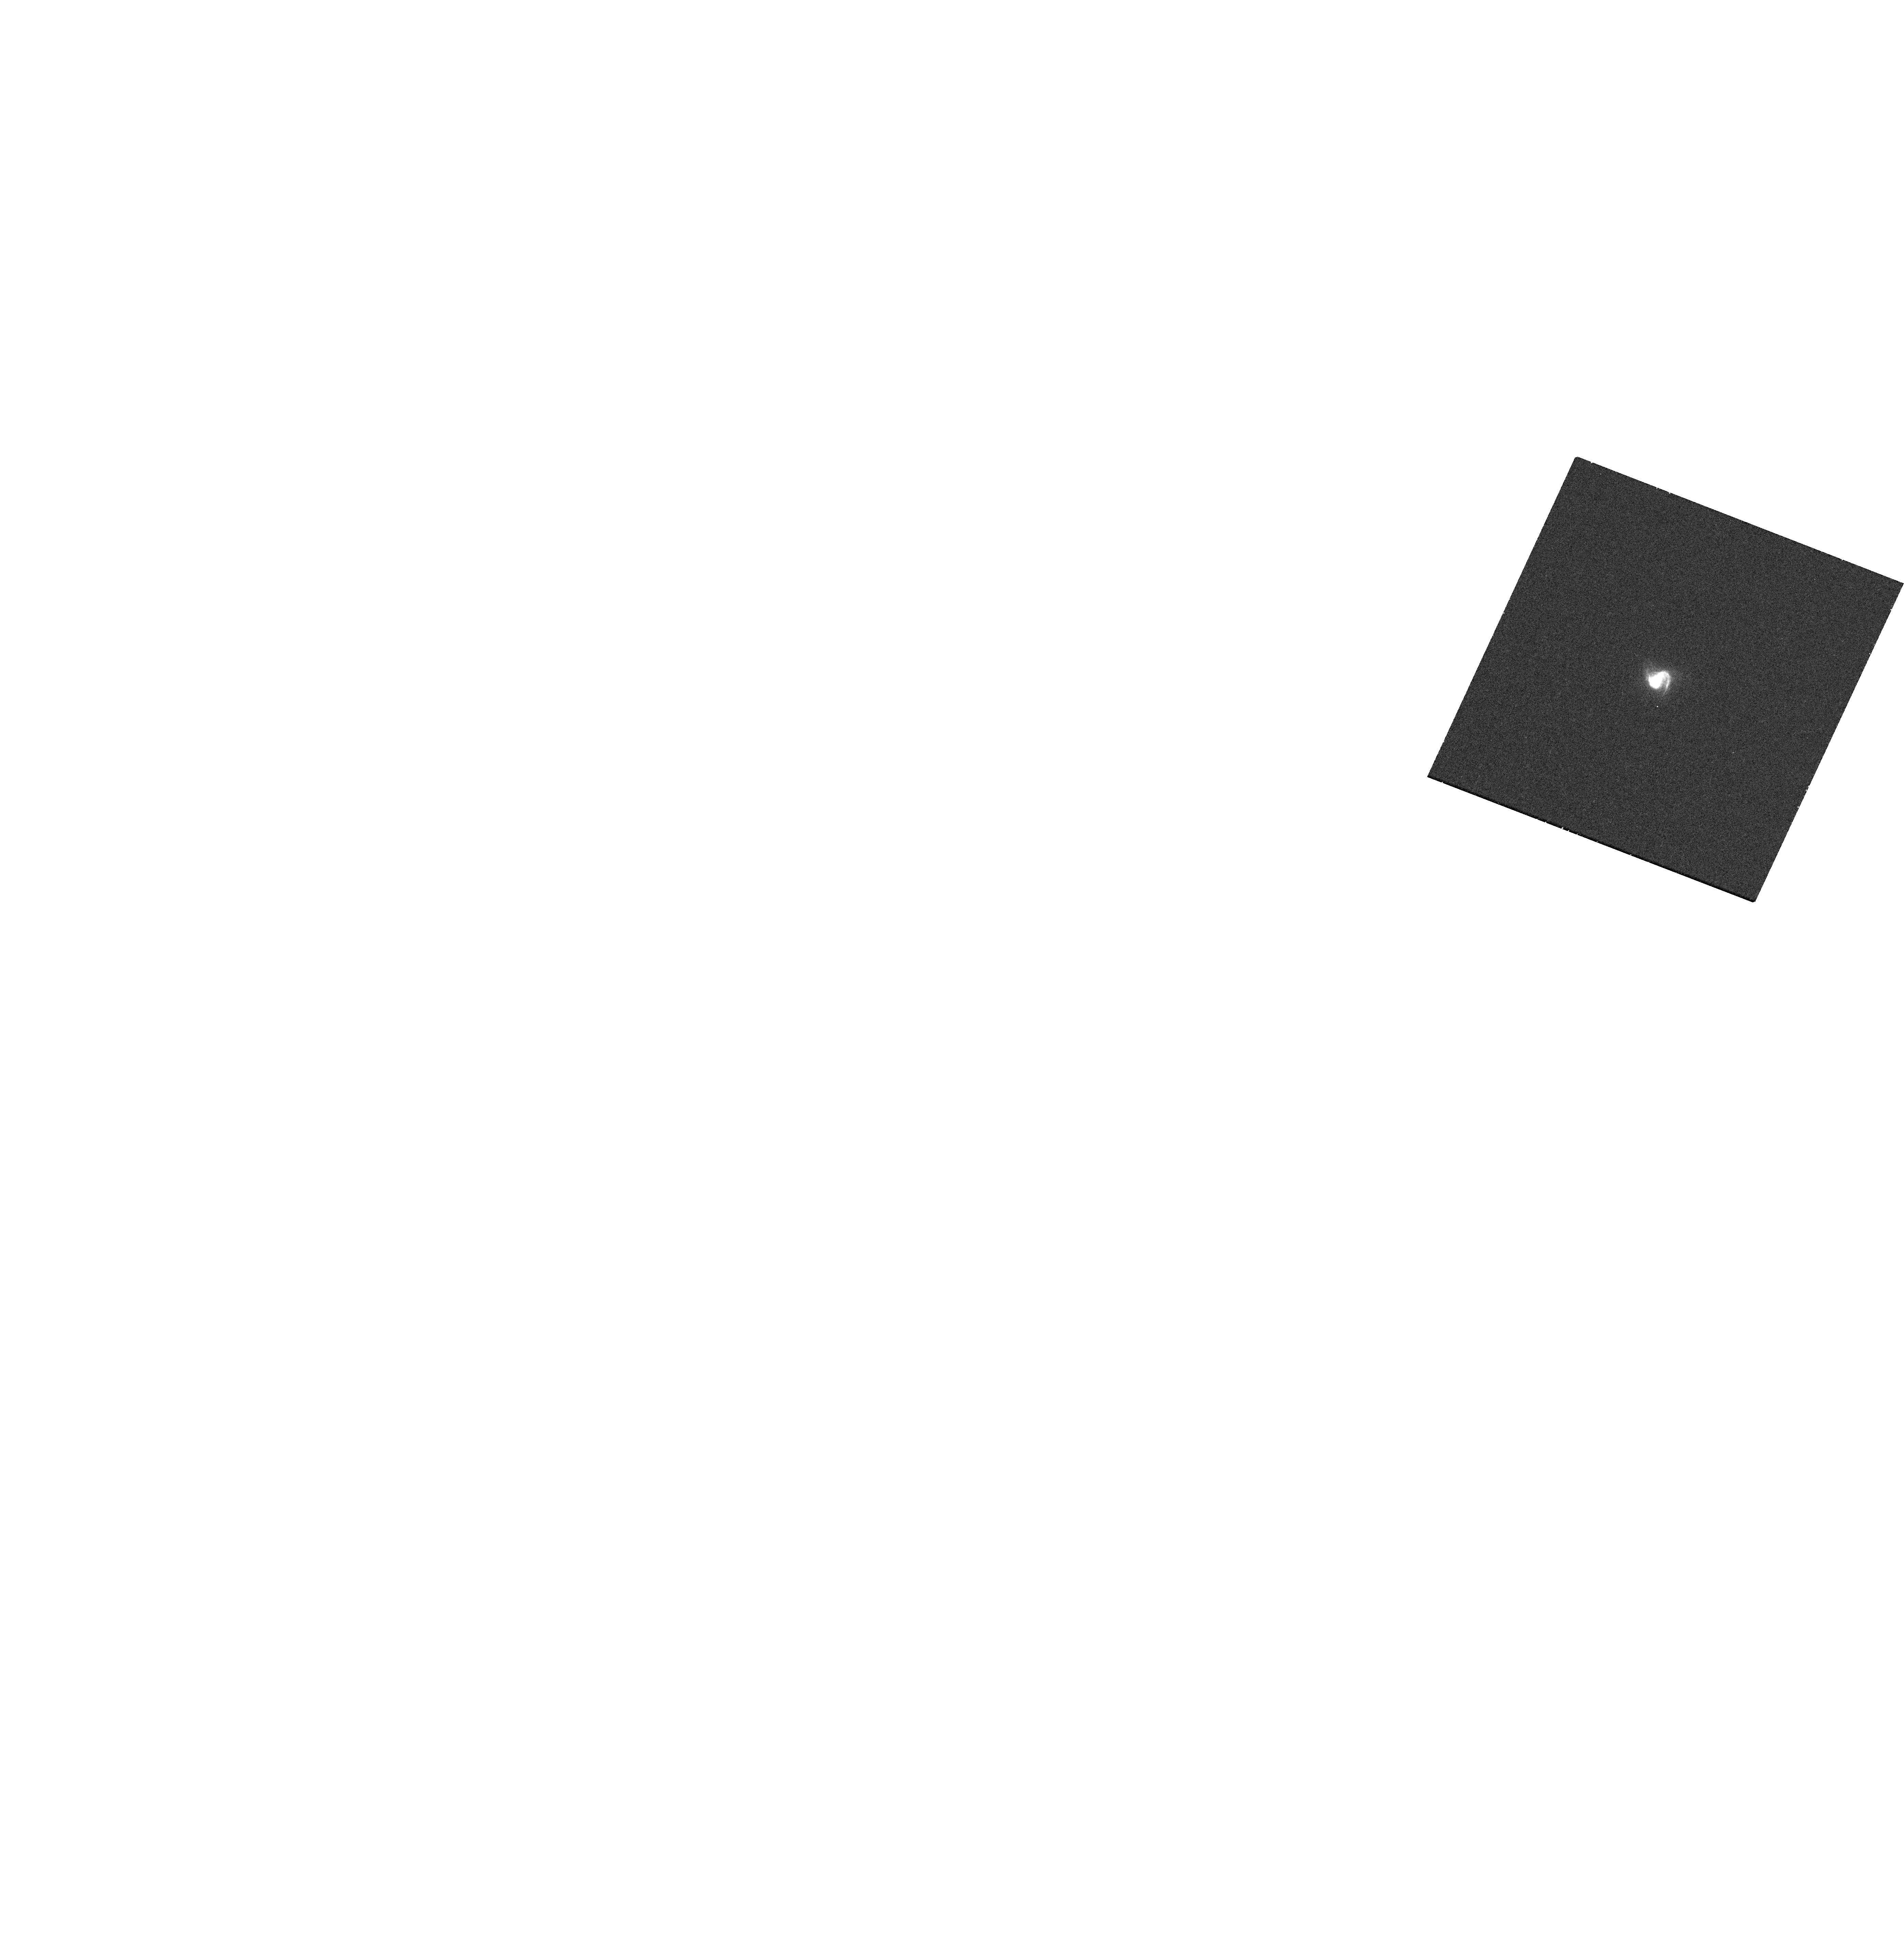
Target: LEDA-46982
Instrument: WFC3/UVIS
Filter: F502N
Exposure: 17 min
Observation ID: hst_16294_03_wfc3_uvis_f502n_iedt03

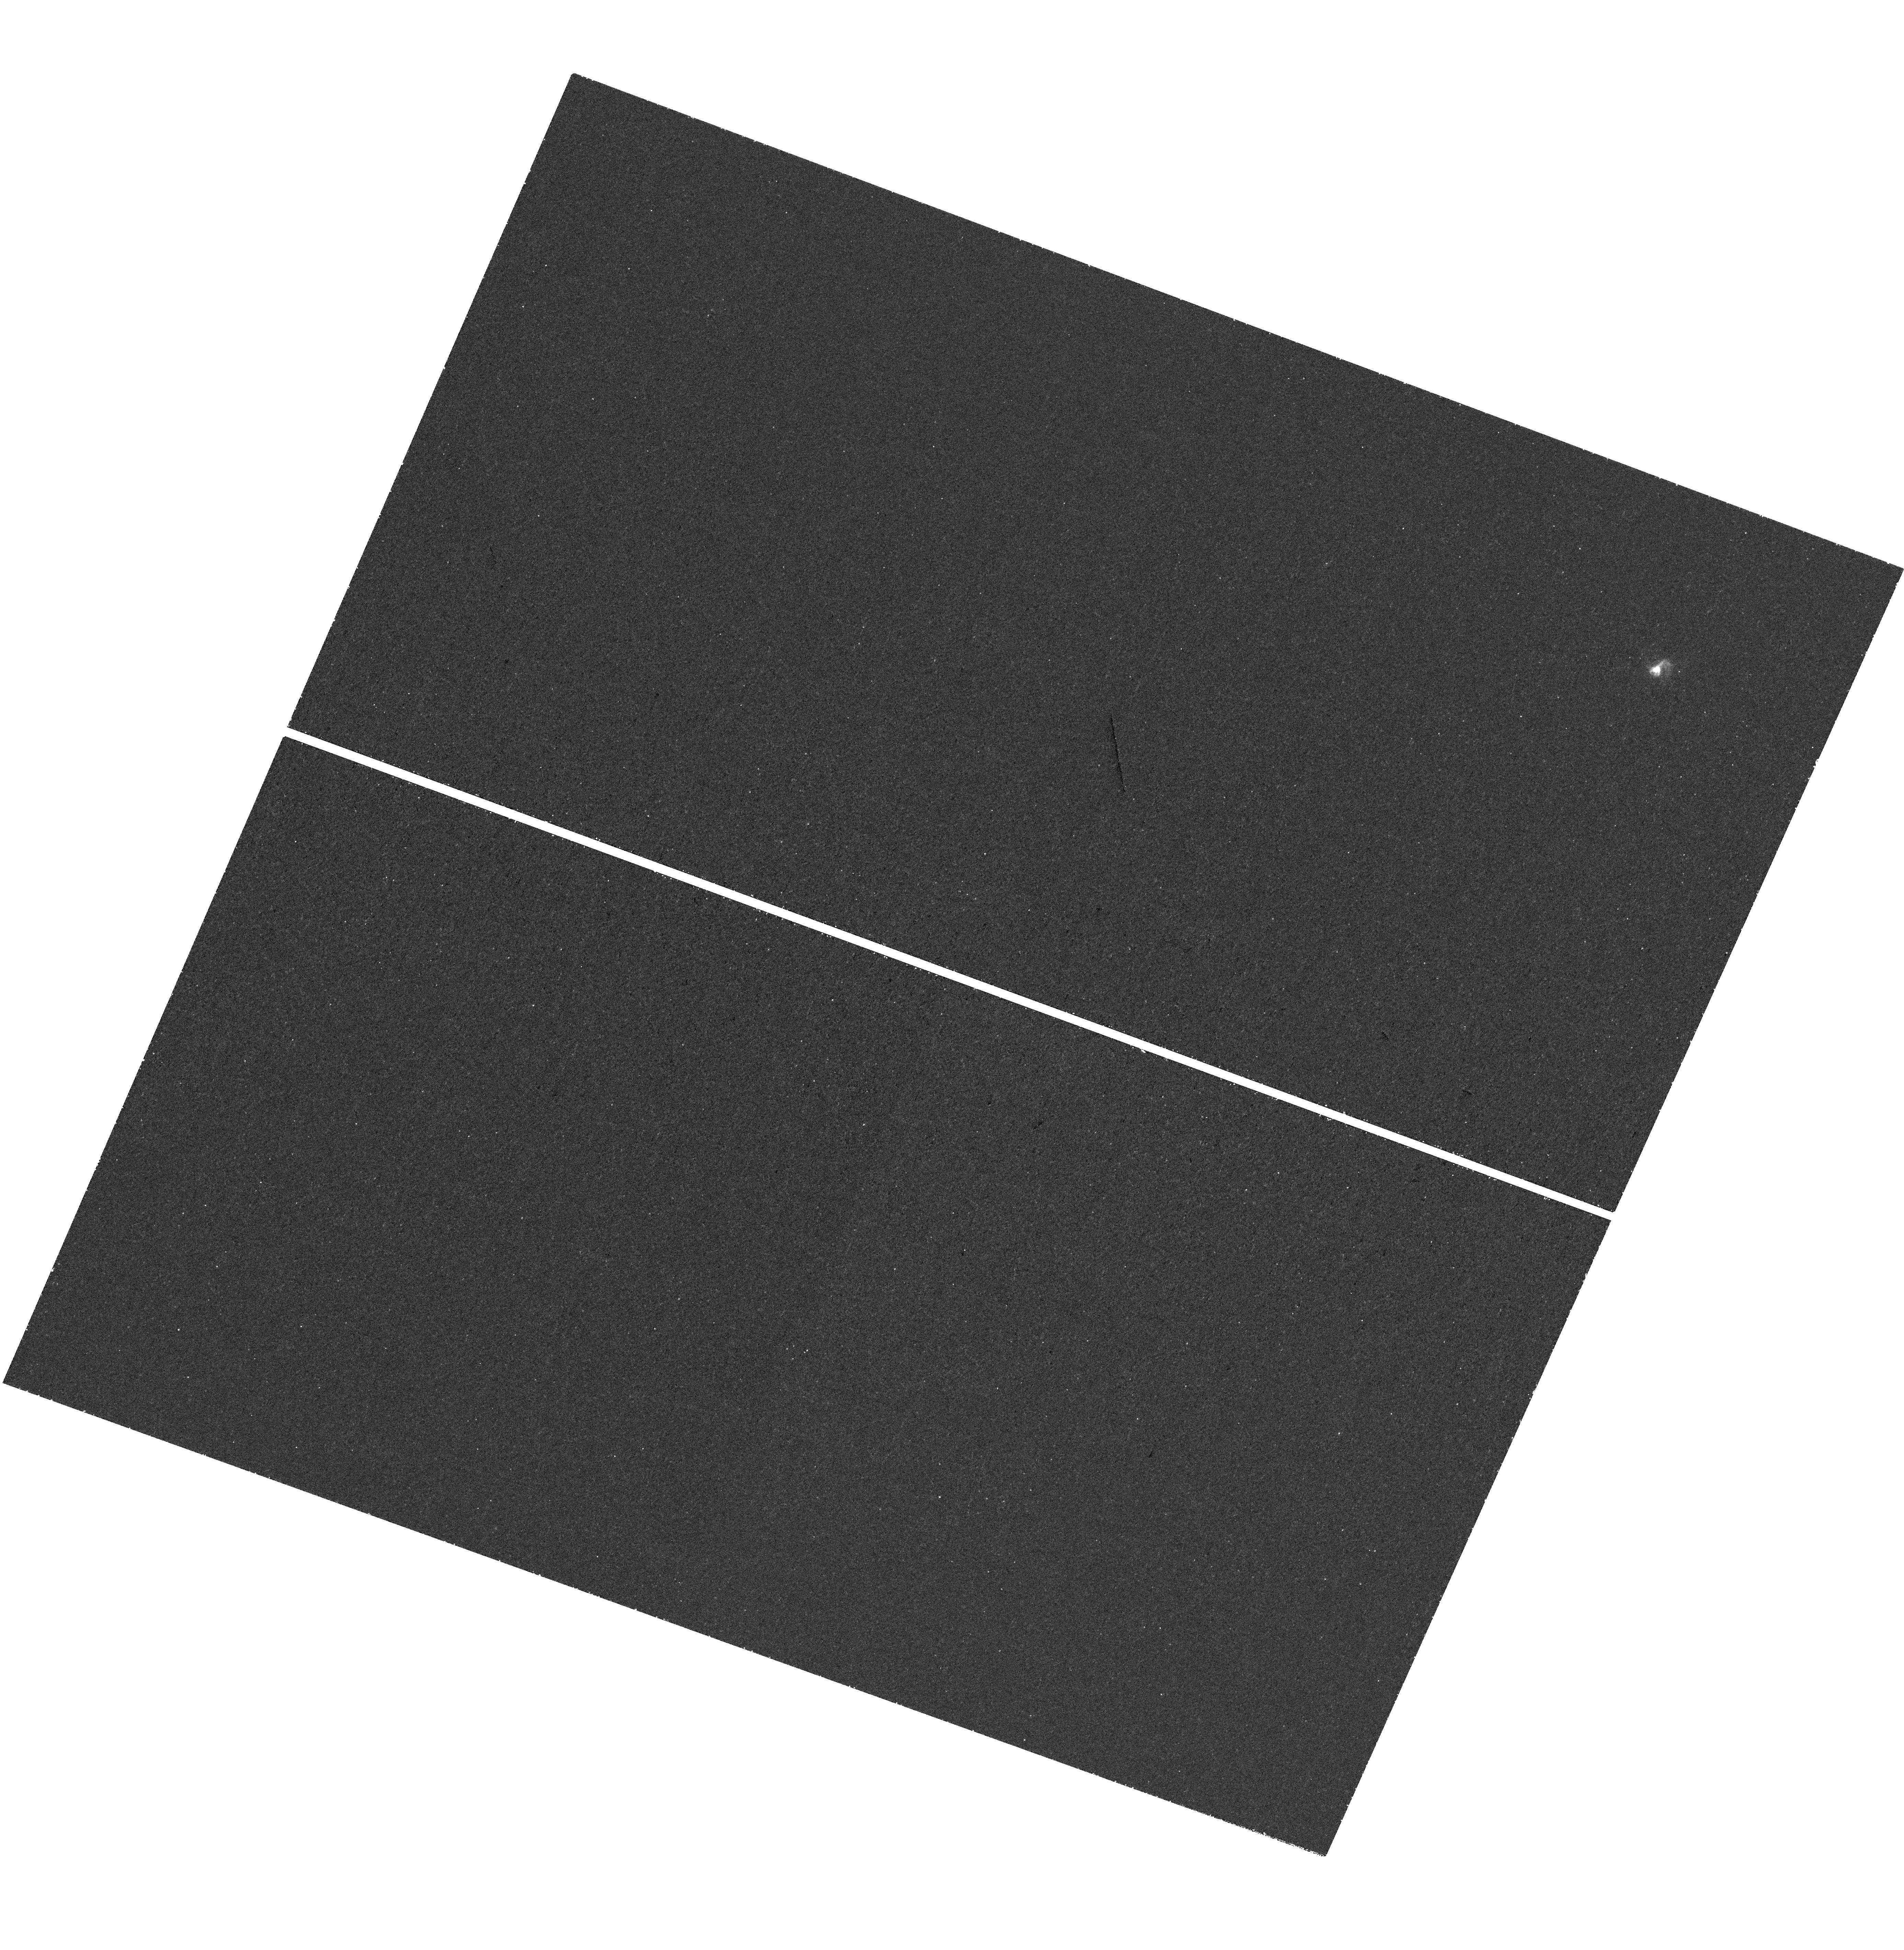
Target: LEDA-46982
Instrument: WFC3/UVIS
Filter: F373N
Exposure: 1.3 h
Observation ID: hst_16294_01_wfc3_uvis_f373n_iedt01

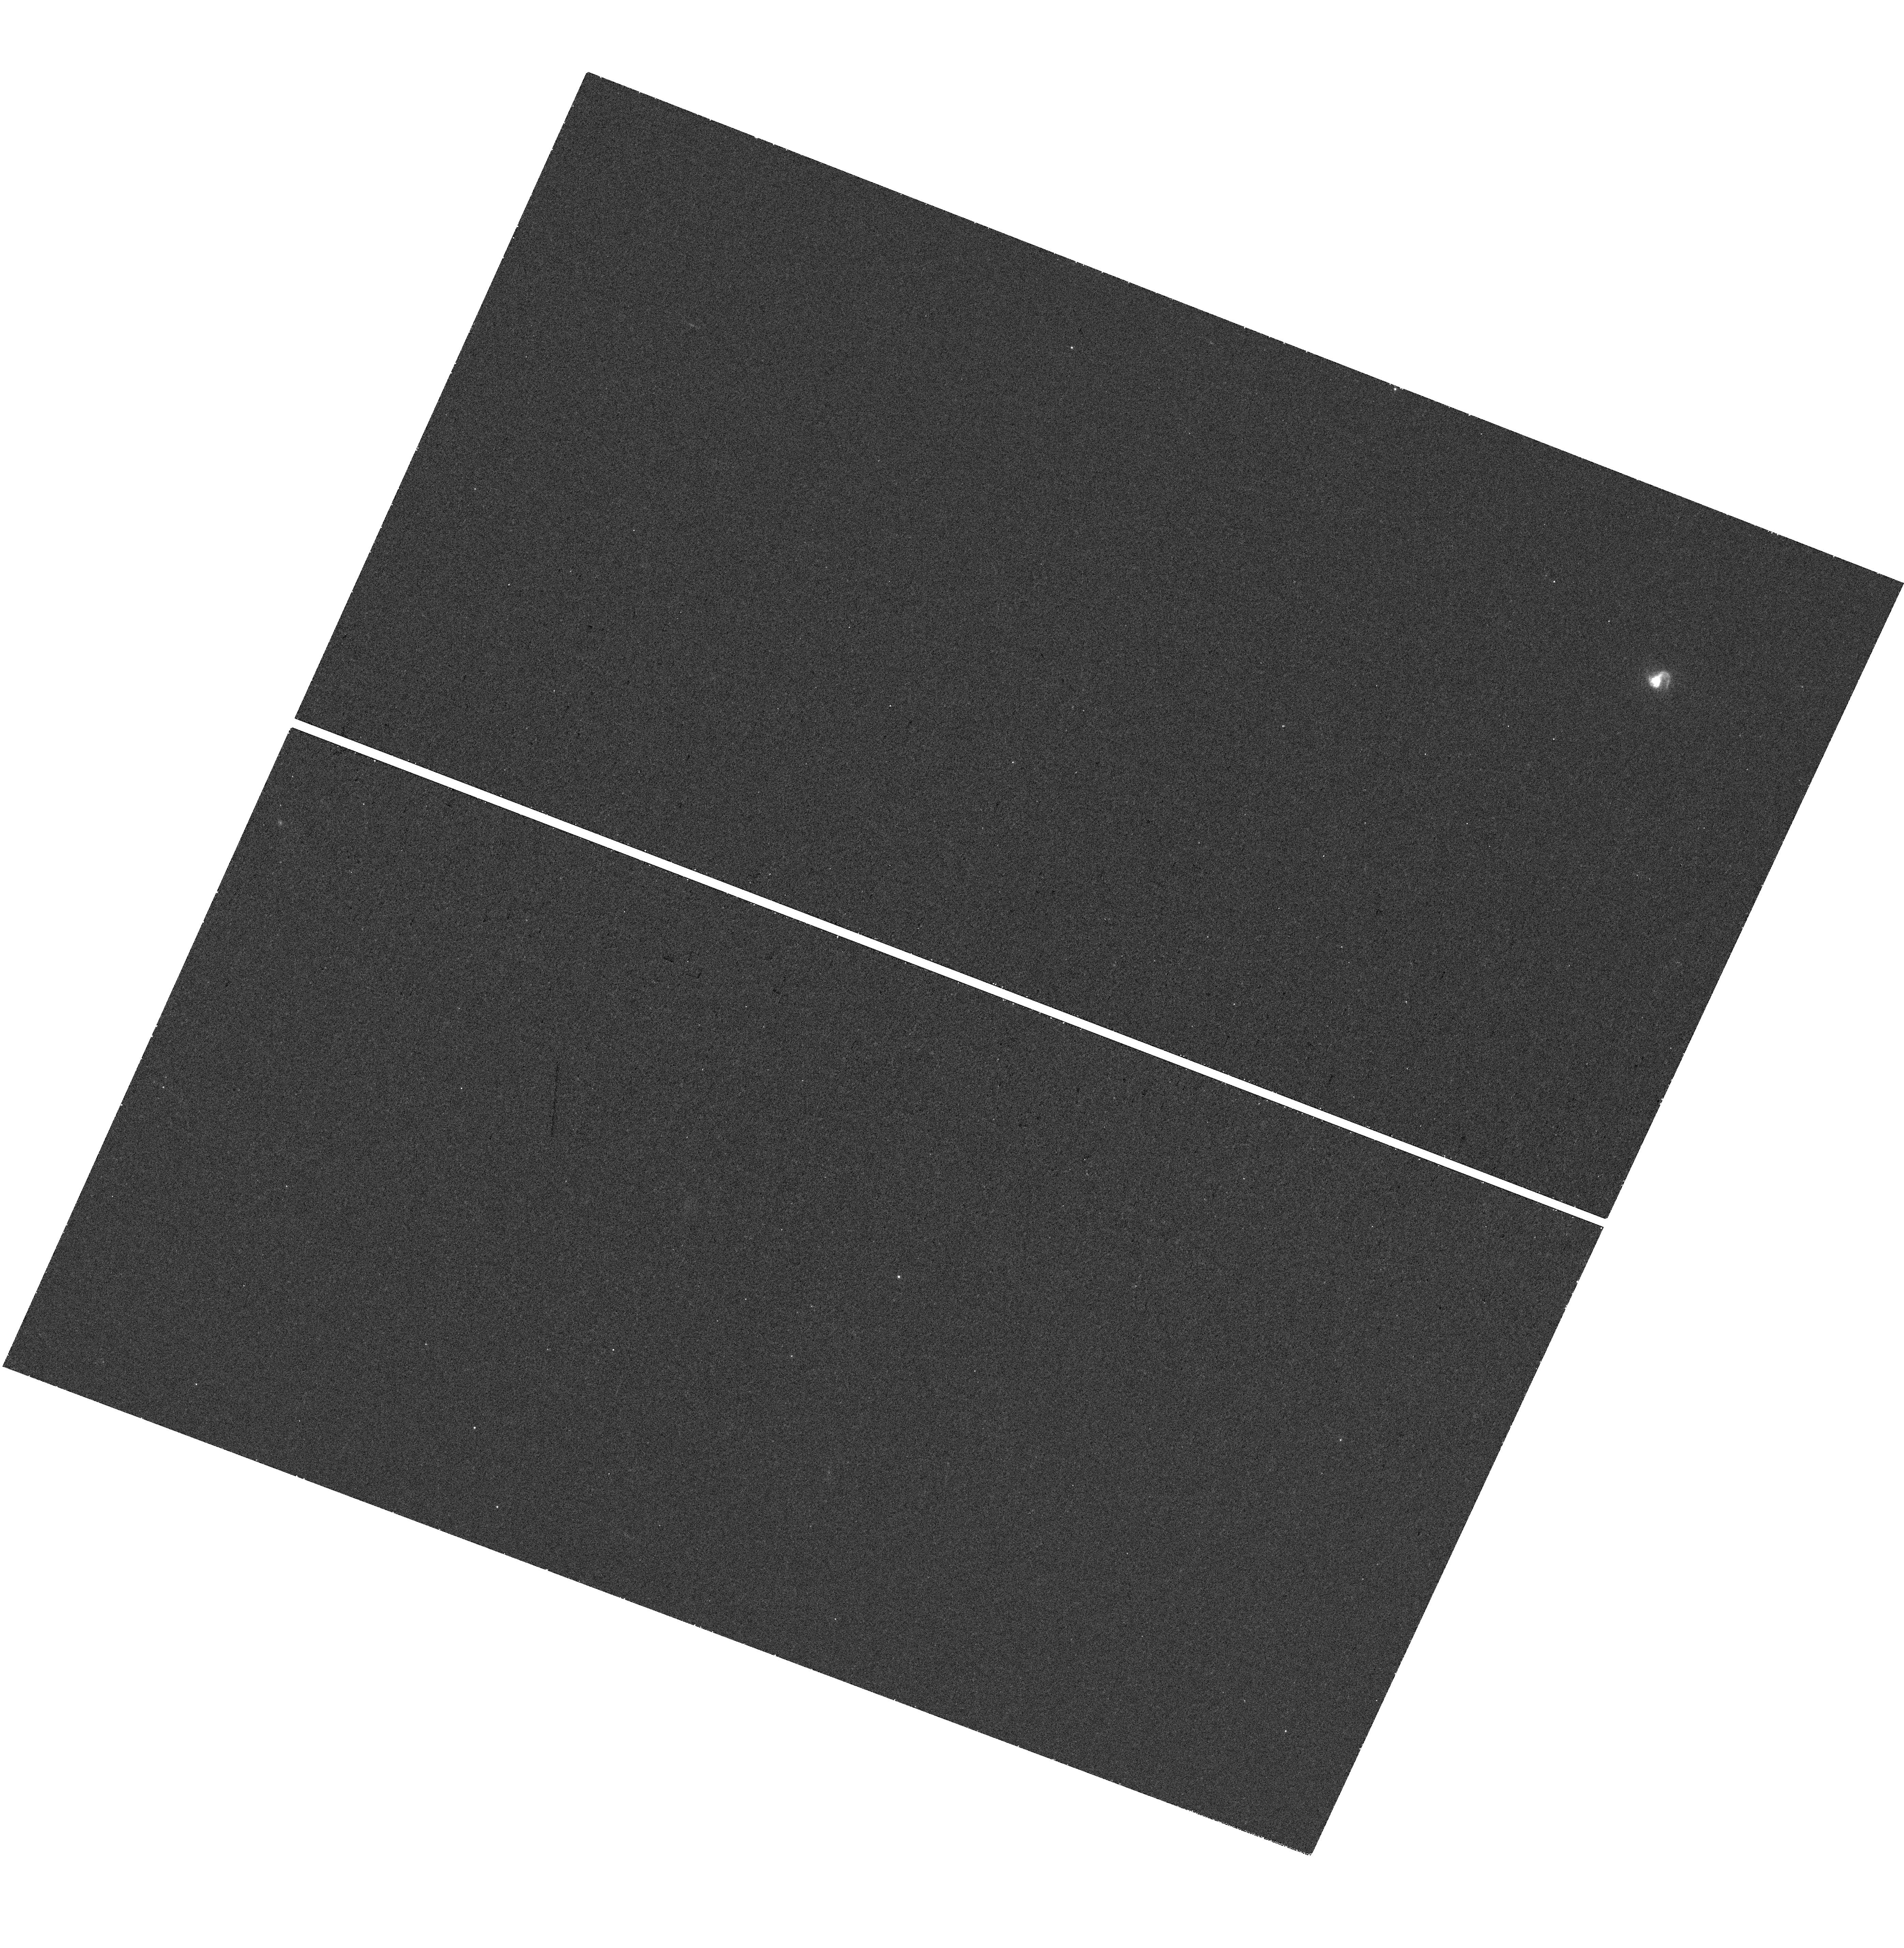
Target: LEDA-46982
Instrument: WFC3/UVIS
Filter: F487N
Exposure: 41 min
Observation ID: hst_16294_03_wfc3_uvis_f487n_iedt03

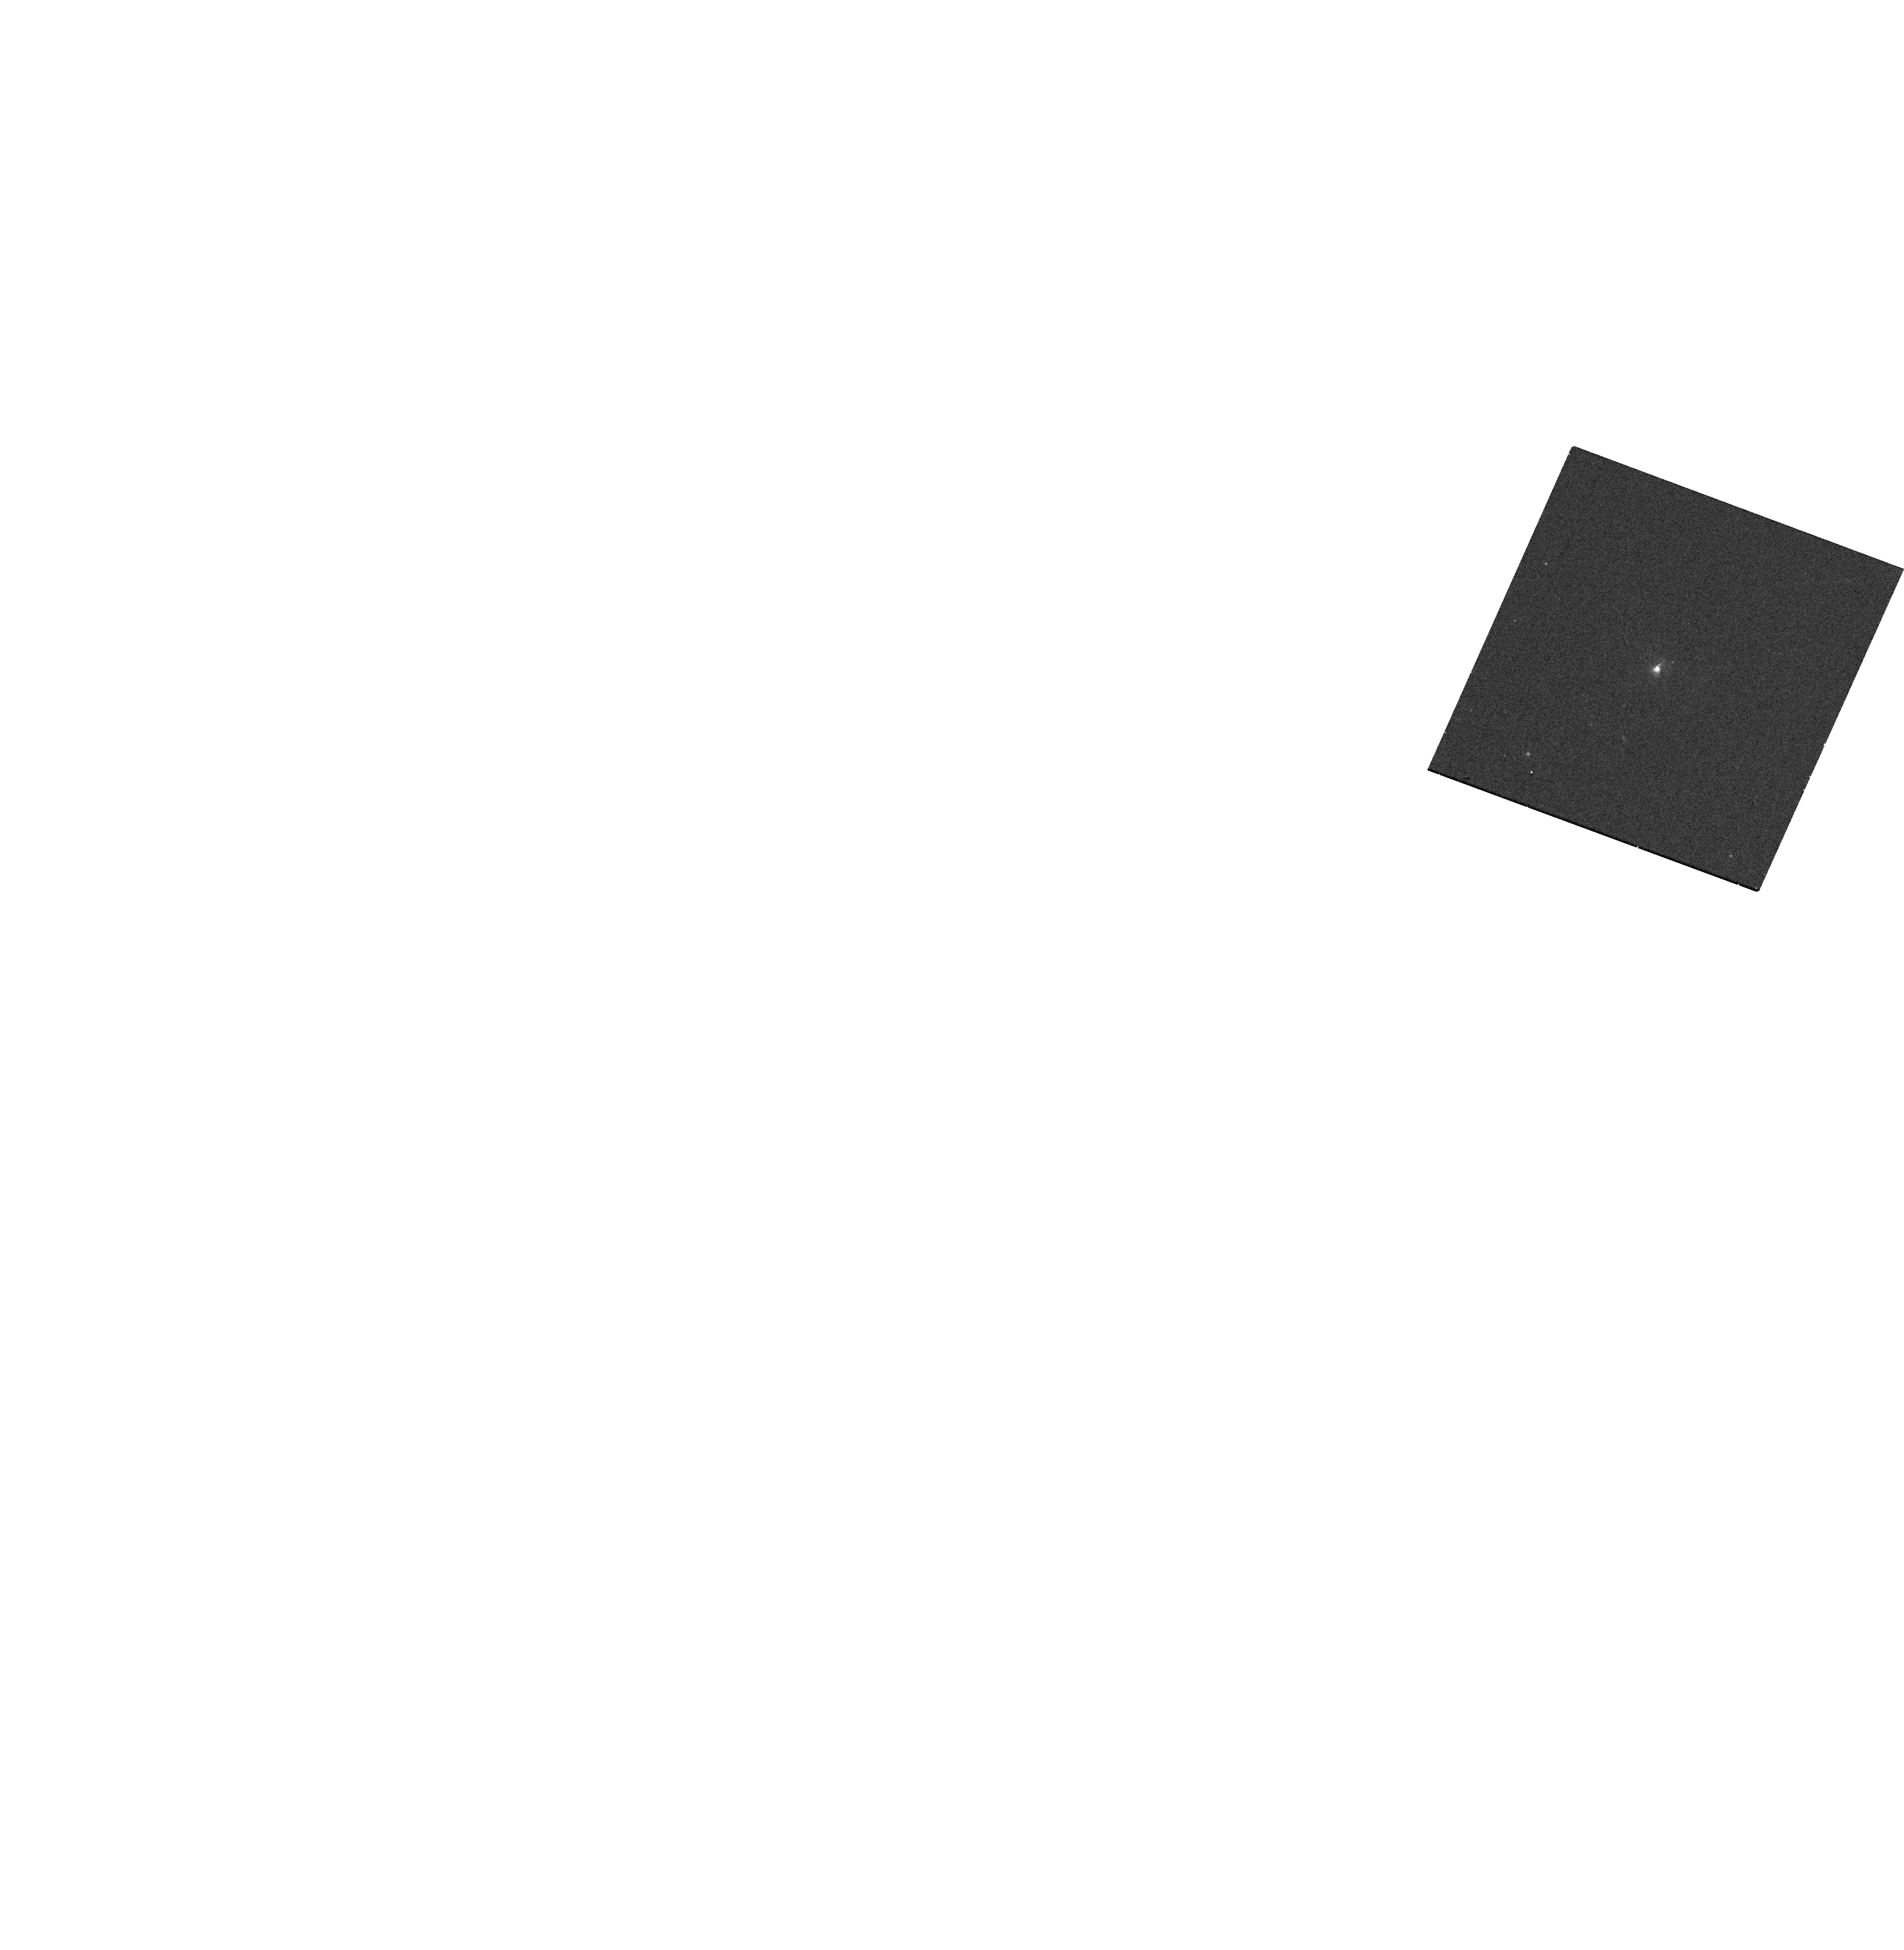
Target: LEDA-46982
Instrument: WFC3/UVIS
Filter: F621M
Exposure: 7 min
Observation ID: hst_16294_01_wfc3_uvis_f621m_iedt01

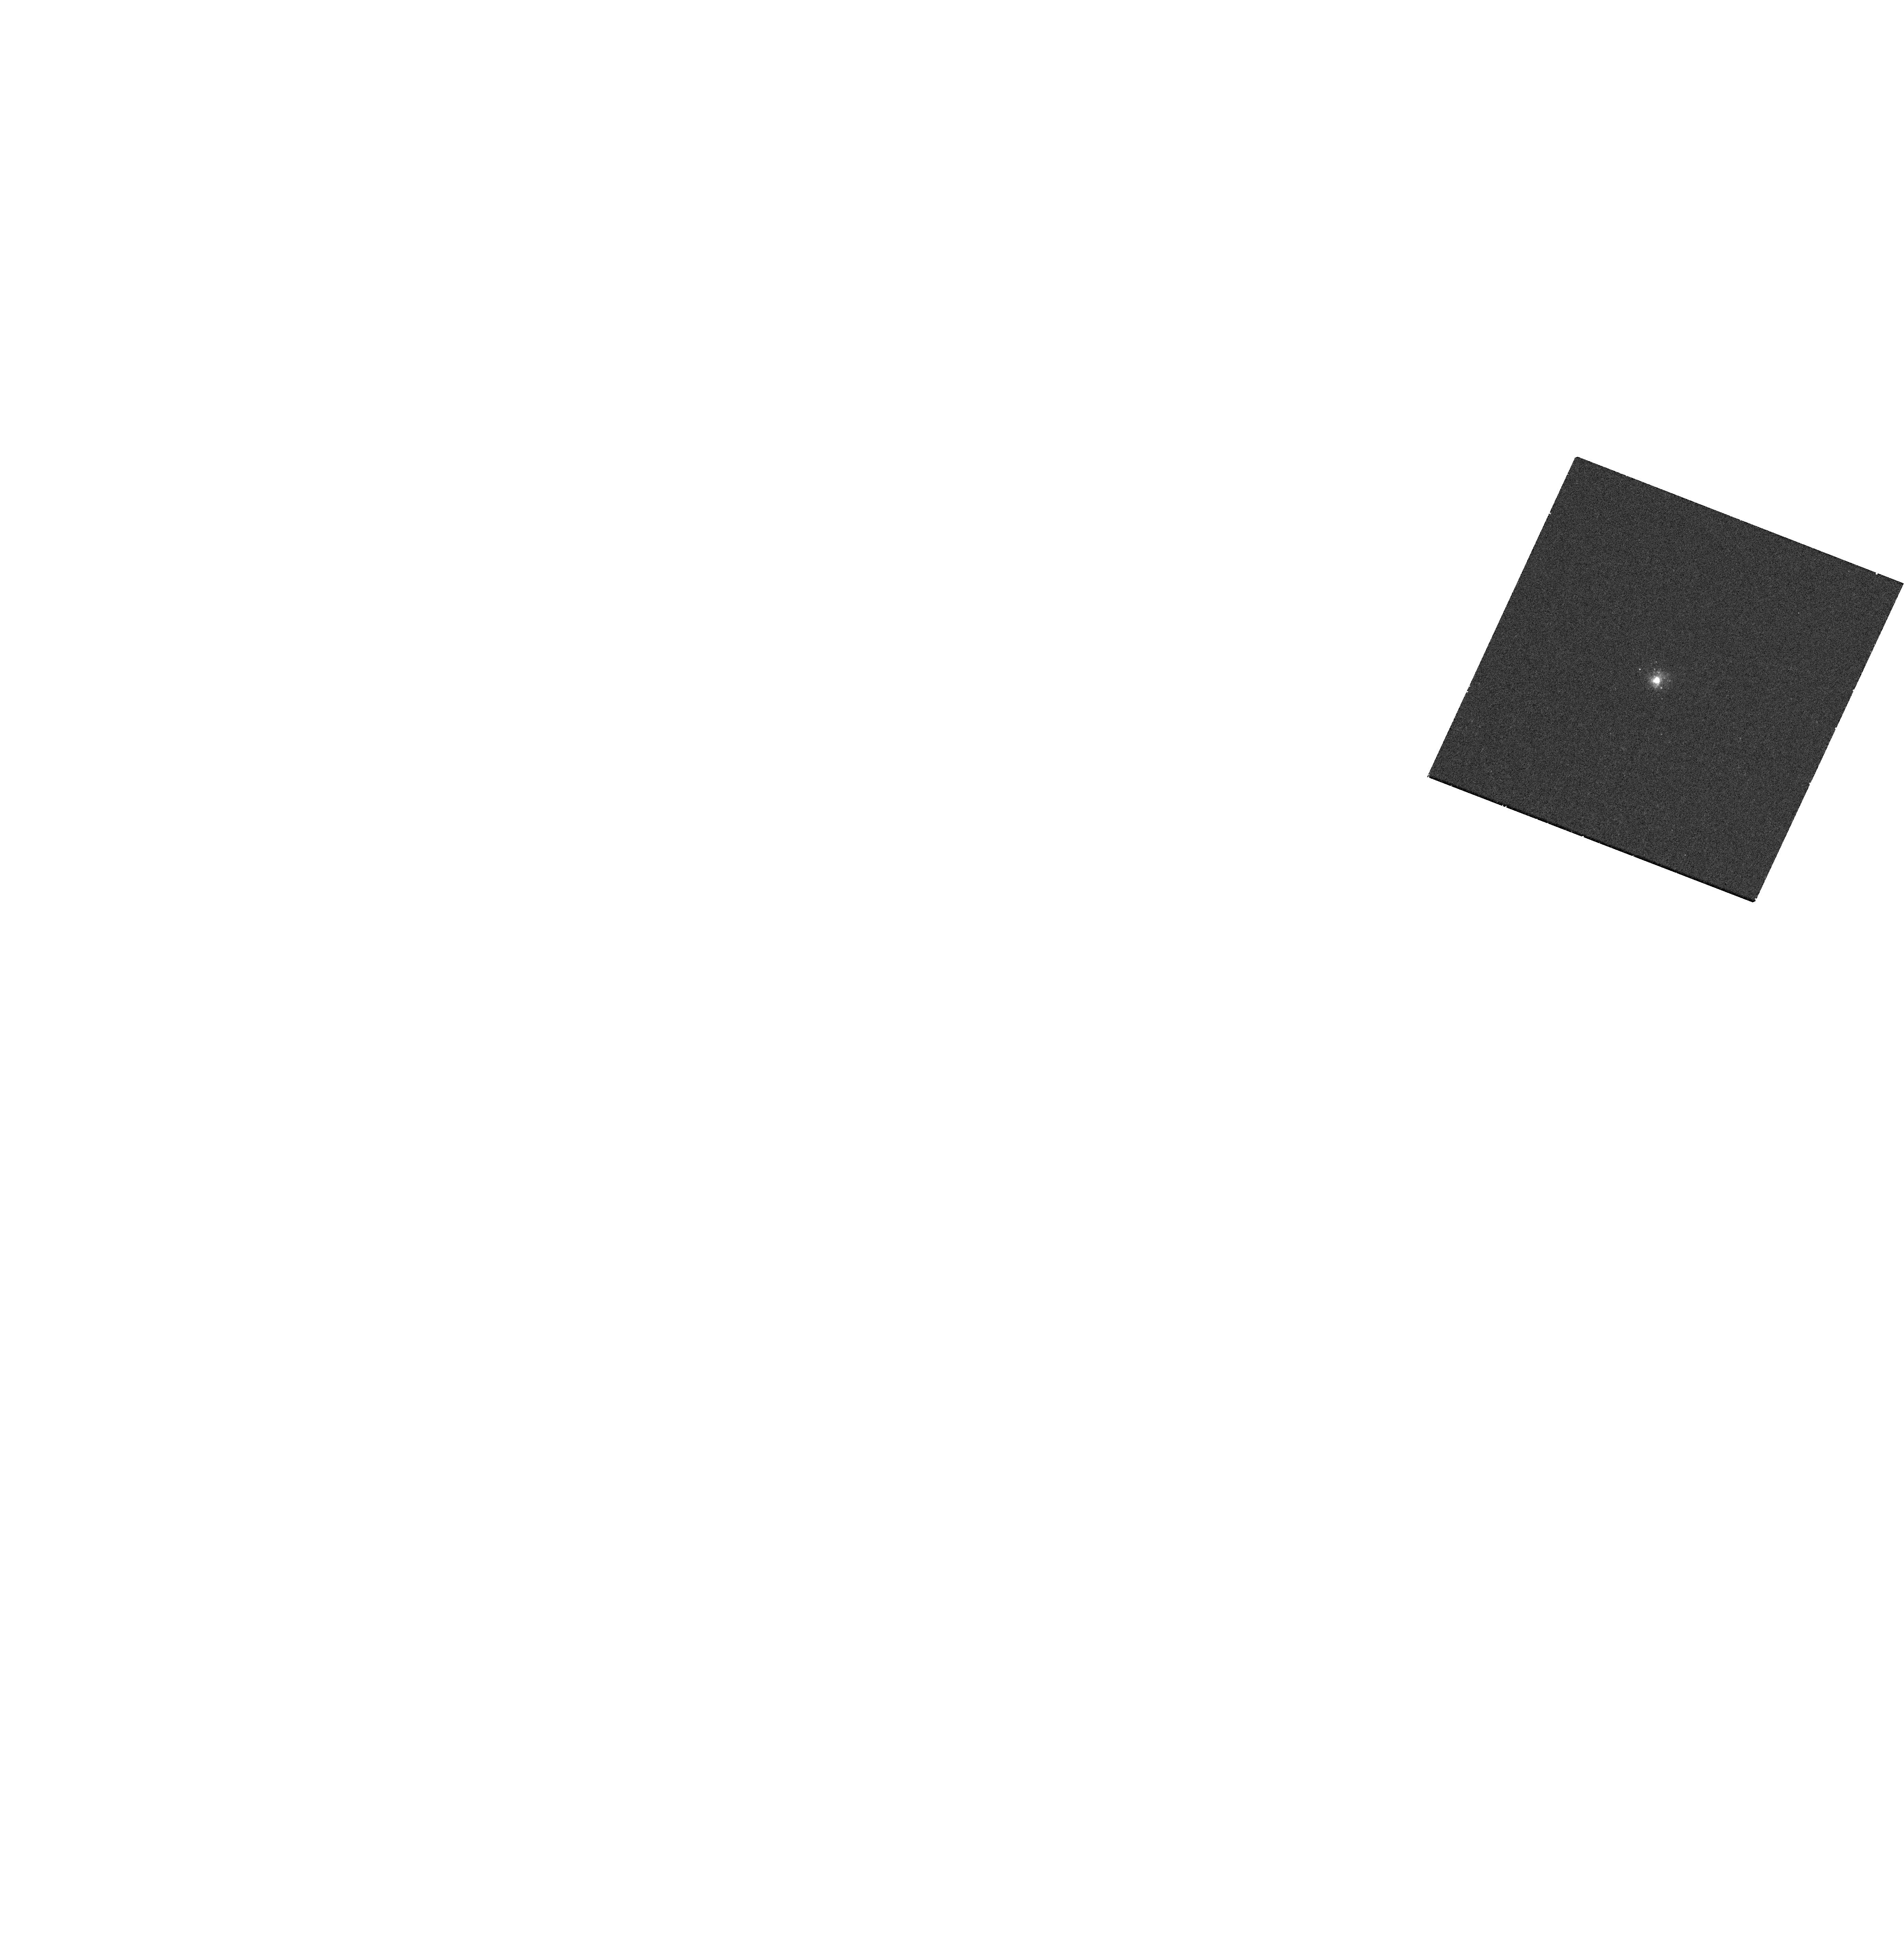
Target: LEDA-46982
Instrument: WFC3/UVIS
Filter: F225W
Exposure: 20 min
Observation ID: hst_16294_03_wfc3_uvis_f225w_iedt03

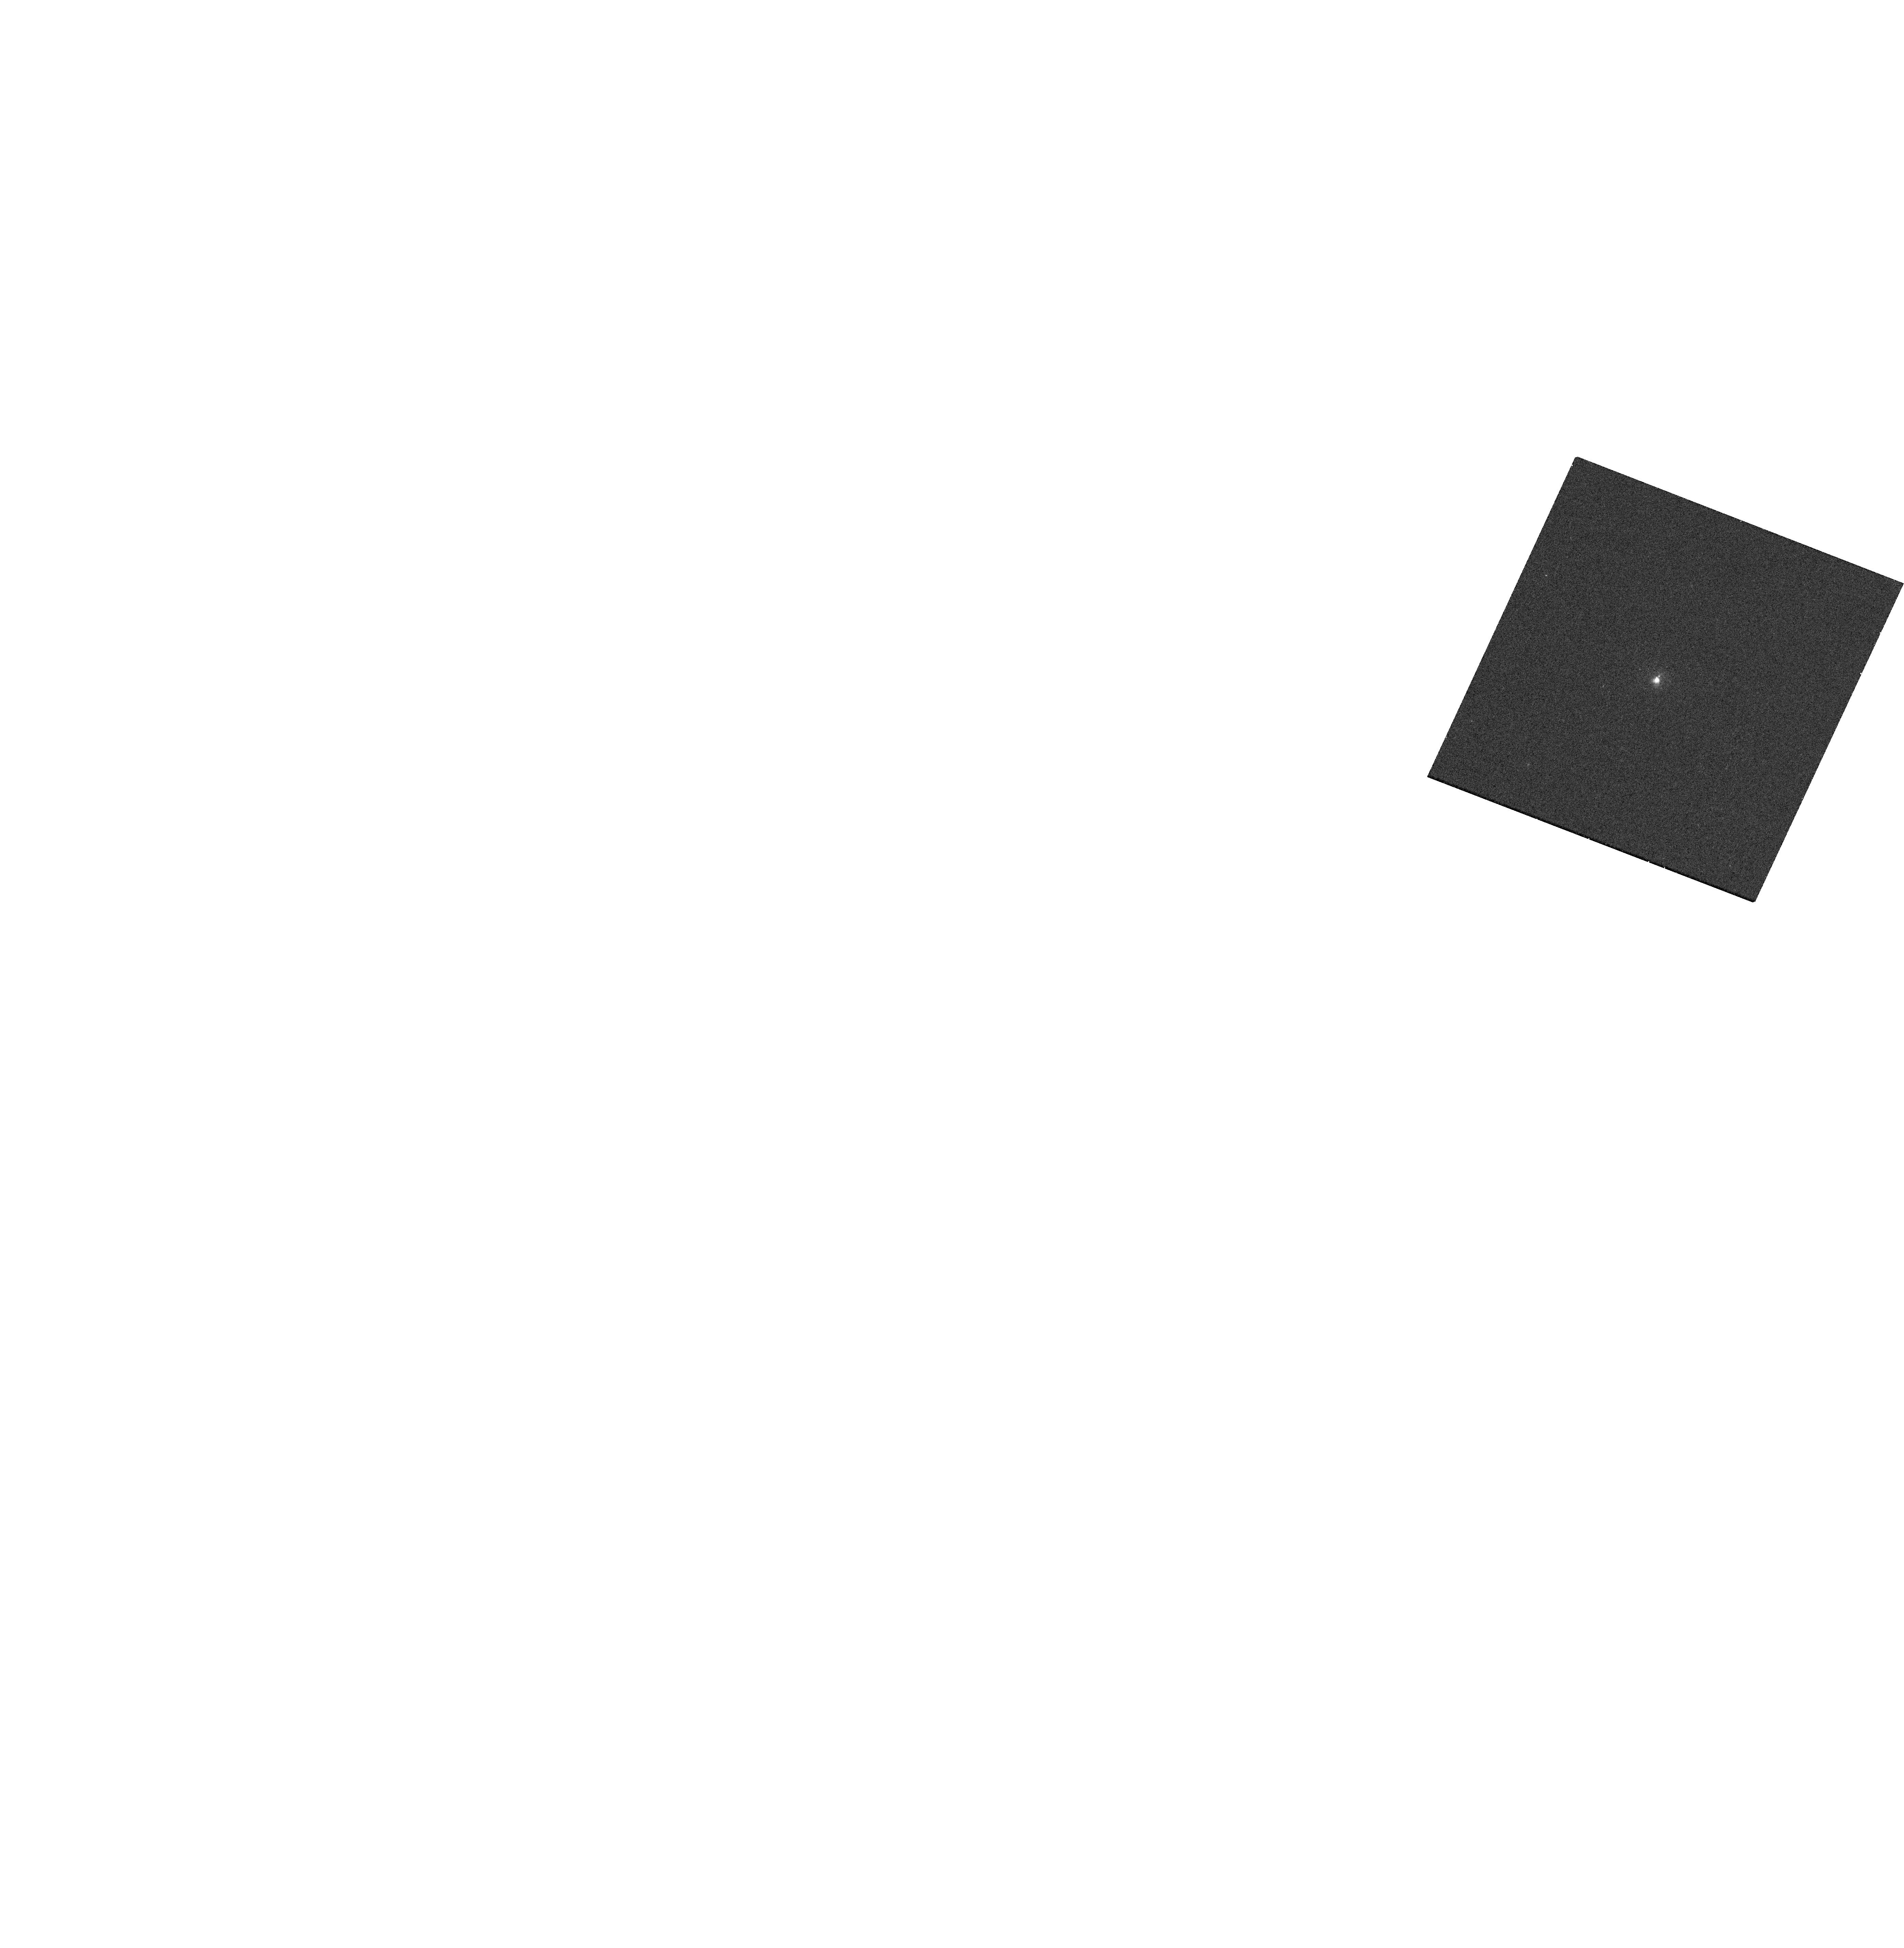
Target: LEDA-46982
Instrument: WFC3/UVIS
Filter: F467M
Exposure: 17 min
Observation ID: hst_16294_03_wfc3_uvis_f467m_iedt03

Pox 186: A Case of Complete Neutral Gas Blow-Away? (PI: Eggen, Nathan)

Energetically, it is possible for a starburst in a dwarf galaxy to blow away and completely ionize its ISM, resulting in a very high escape fraction of its ionizing radiation. Finding examples of such galaxies would ease the tension between the energy needed to reionize the universe and the ionizing energy budget available to do so. Pox 186 is an exceptional dwarf galaxy with an active starburst, yet a non-detection in deep 21cm HI observations. Its optical spectrum also shows very highly ionized gas, with an extraordinary [OIII]/[OII] ratio (> 20), and evidence of an 800 km/s outflow. Thus, Pox 186 has many physical properties consistent with those of the Green Pea galaxies - low redshift analogs of the sources responsible for the reionization of the universe. However, Green Peas are dominated by bright star clusters embedded in larger systems many times more massive than the galaxies responsible for reionization. The lower mass of Pox 186 makes it a better match to the high redshift systems. When combined with its close proximity (D~18 Mpc), Pox 186 offers a unique laboratory to study in detail the extreme properties of a galaxy like those responsible for reionization. We will image Pox 186 with both narrow and broadband filters and obtain a UV COS spectrum with the G160M grating. The imaging will allow us to study the ionization structure to confirm the density bounded nature of the galaxy. The UV spectrum will be used to study the structure of the outflow, the stars driving the outflow, and to directly compare what one could learn from a similar unresolved, high redshift system.